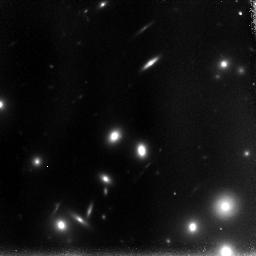
Target: POS-1
Instrument: NICMOS/NIC3
Filter: F110W
Exposure: 1.5 h
Observation ID: n91a10010

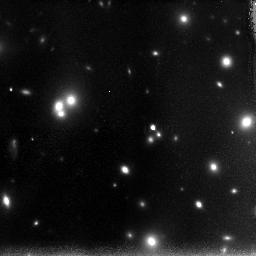
Target: POS-8
Instrument: NICMOS/NIC3
Filter: F110W
Exposure: 1.5 h
Observation ID: n91a80010

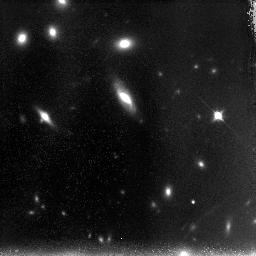
Target: POS-9
Instrument: NICMOS/NIC3
Filter: F110W
Exposure: 1.5 h
Observation ID: n91a90010

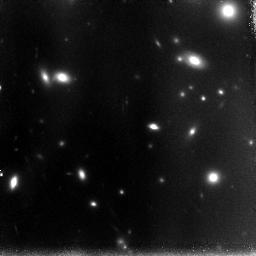
Target: POS-2
Instrument: NICMOS/NIC3
Filter: F110W
Exposure: 1.5 h
Observation ID: n91a20010

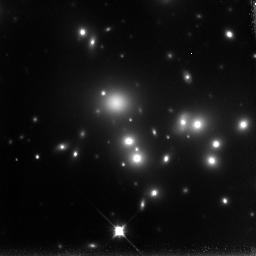
Target: POS-5
Instrument: NICMOS/NIC3
Filter: F110W
Exposure: 1.5 h
Observation ID: n91a50010

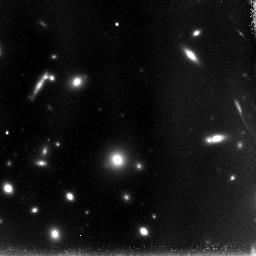
Target: POS-7
Instrument: NICMOS/NIC3
Filter: F110W
Exposure: 1.5 h
Observation ID: n91a70010

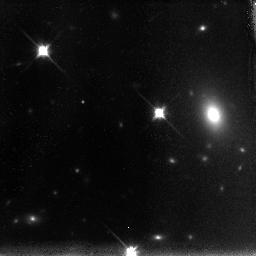
Target: POS-6
Instrument: NICMOS/NIC3
Filter: F110W
Exposure: 1.5 h
Observation ID: n91a60010

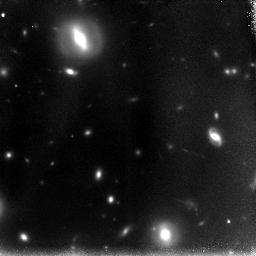
Target: POS-4
Instrument: NICMOS/NIC3
Filter: F110W
Exposure: 1.5 h
Observation ID: n91a40010

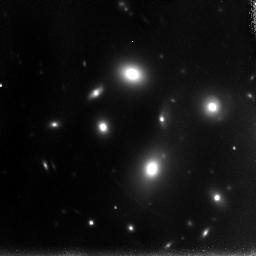
Target: POS-3
Instrument: NICMOS/NIC3
Filter: F110W
Exposure: 1.5 h
Observation ID: n91a30010

NICMOS observations of A1689 (PI: Benitez, Narciso)

The potential of galaxy clusters as ``cosmic telescopes'' has been known for a long time, but practical results in the pre-ACS era have been scarce due to two main problems: the uncertainty in determining the magnification distribution of the cluster (the ``optics'' of the instrument) and the presence of numerous bright cluster galaxies which cover the field of view and hinder the detection of background galaxies. We have developed techniques to solve these two problems working with our ACS observations of A1689, the most powerful lens in the sky, and for the first time we have been able to determine the "specifications" of a cosmic telescope with a useful level of precision, thanks to the detection and identification of more than 100 multiple images with reliable redshift information. We propose to observe the high magnification region in the A1689 field in the F110W band with a 3x3 mosaic of NIC3 pointings; the resulting image will reach a lens-corrected limiting magnitudes of 29.5 for point sources, surpassing in depth the UDF NICMOS observations and providing an unique dataset with multiple scientific returns.